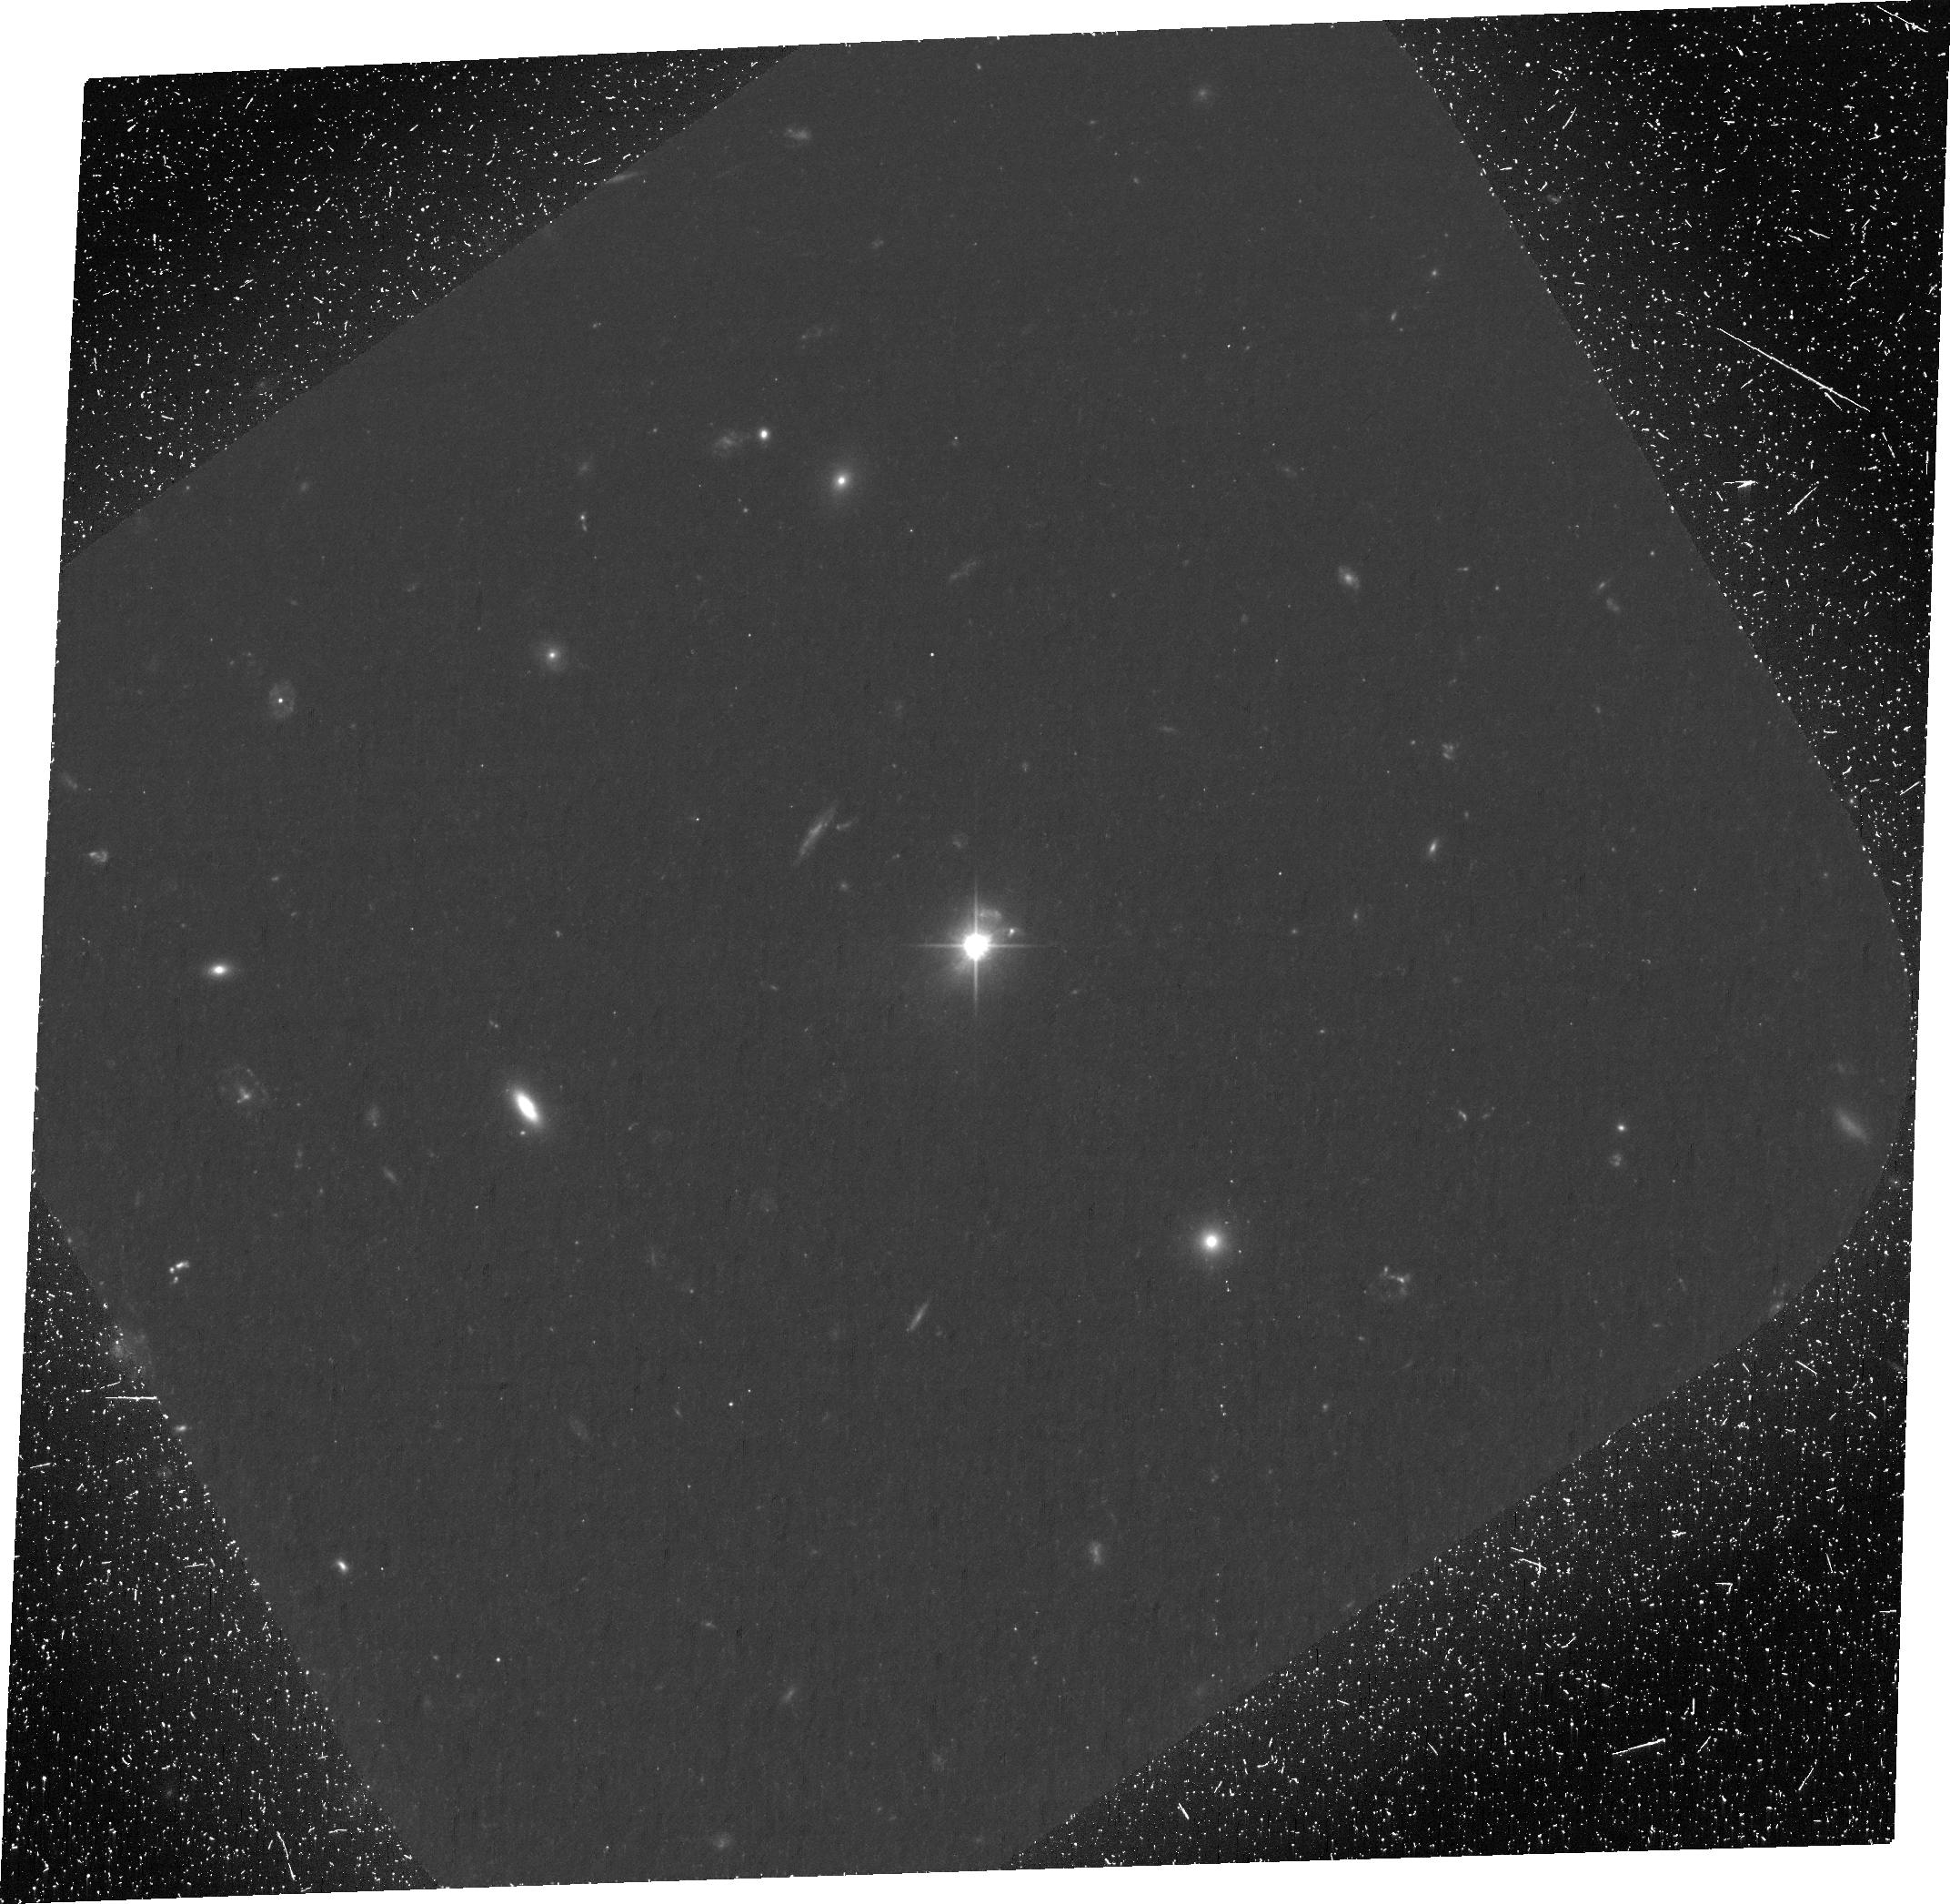
Target: 1150+497. Instrument: ACS/WFC. Filter: F606W. Exposure: 2.1 h. Observation ID: ja0x02010

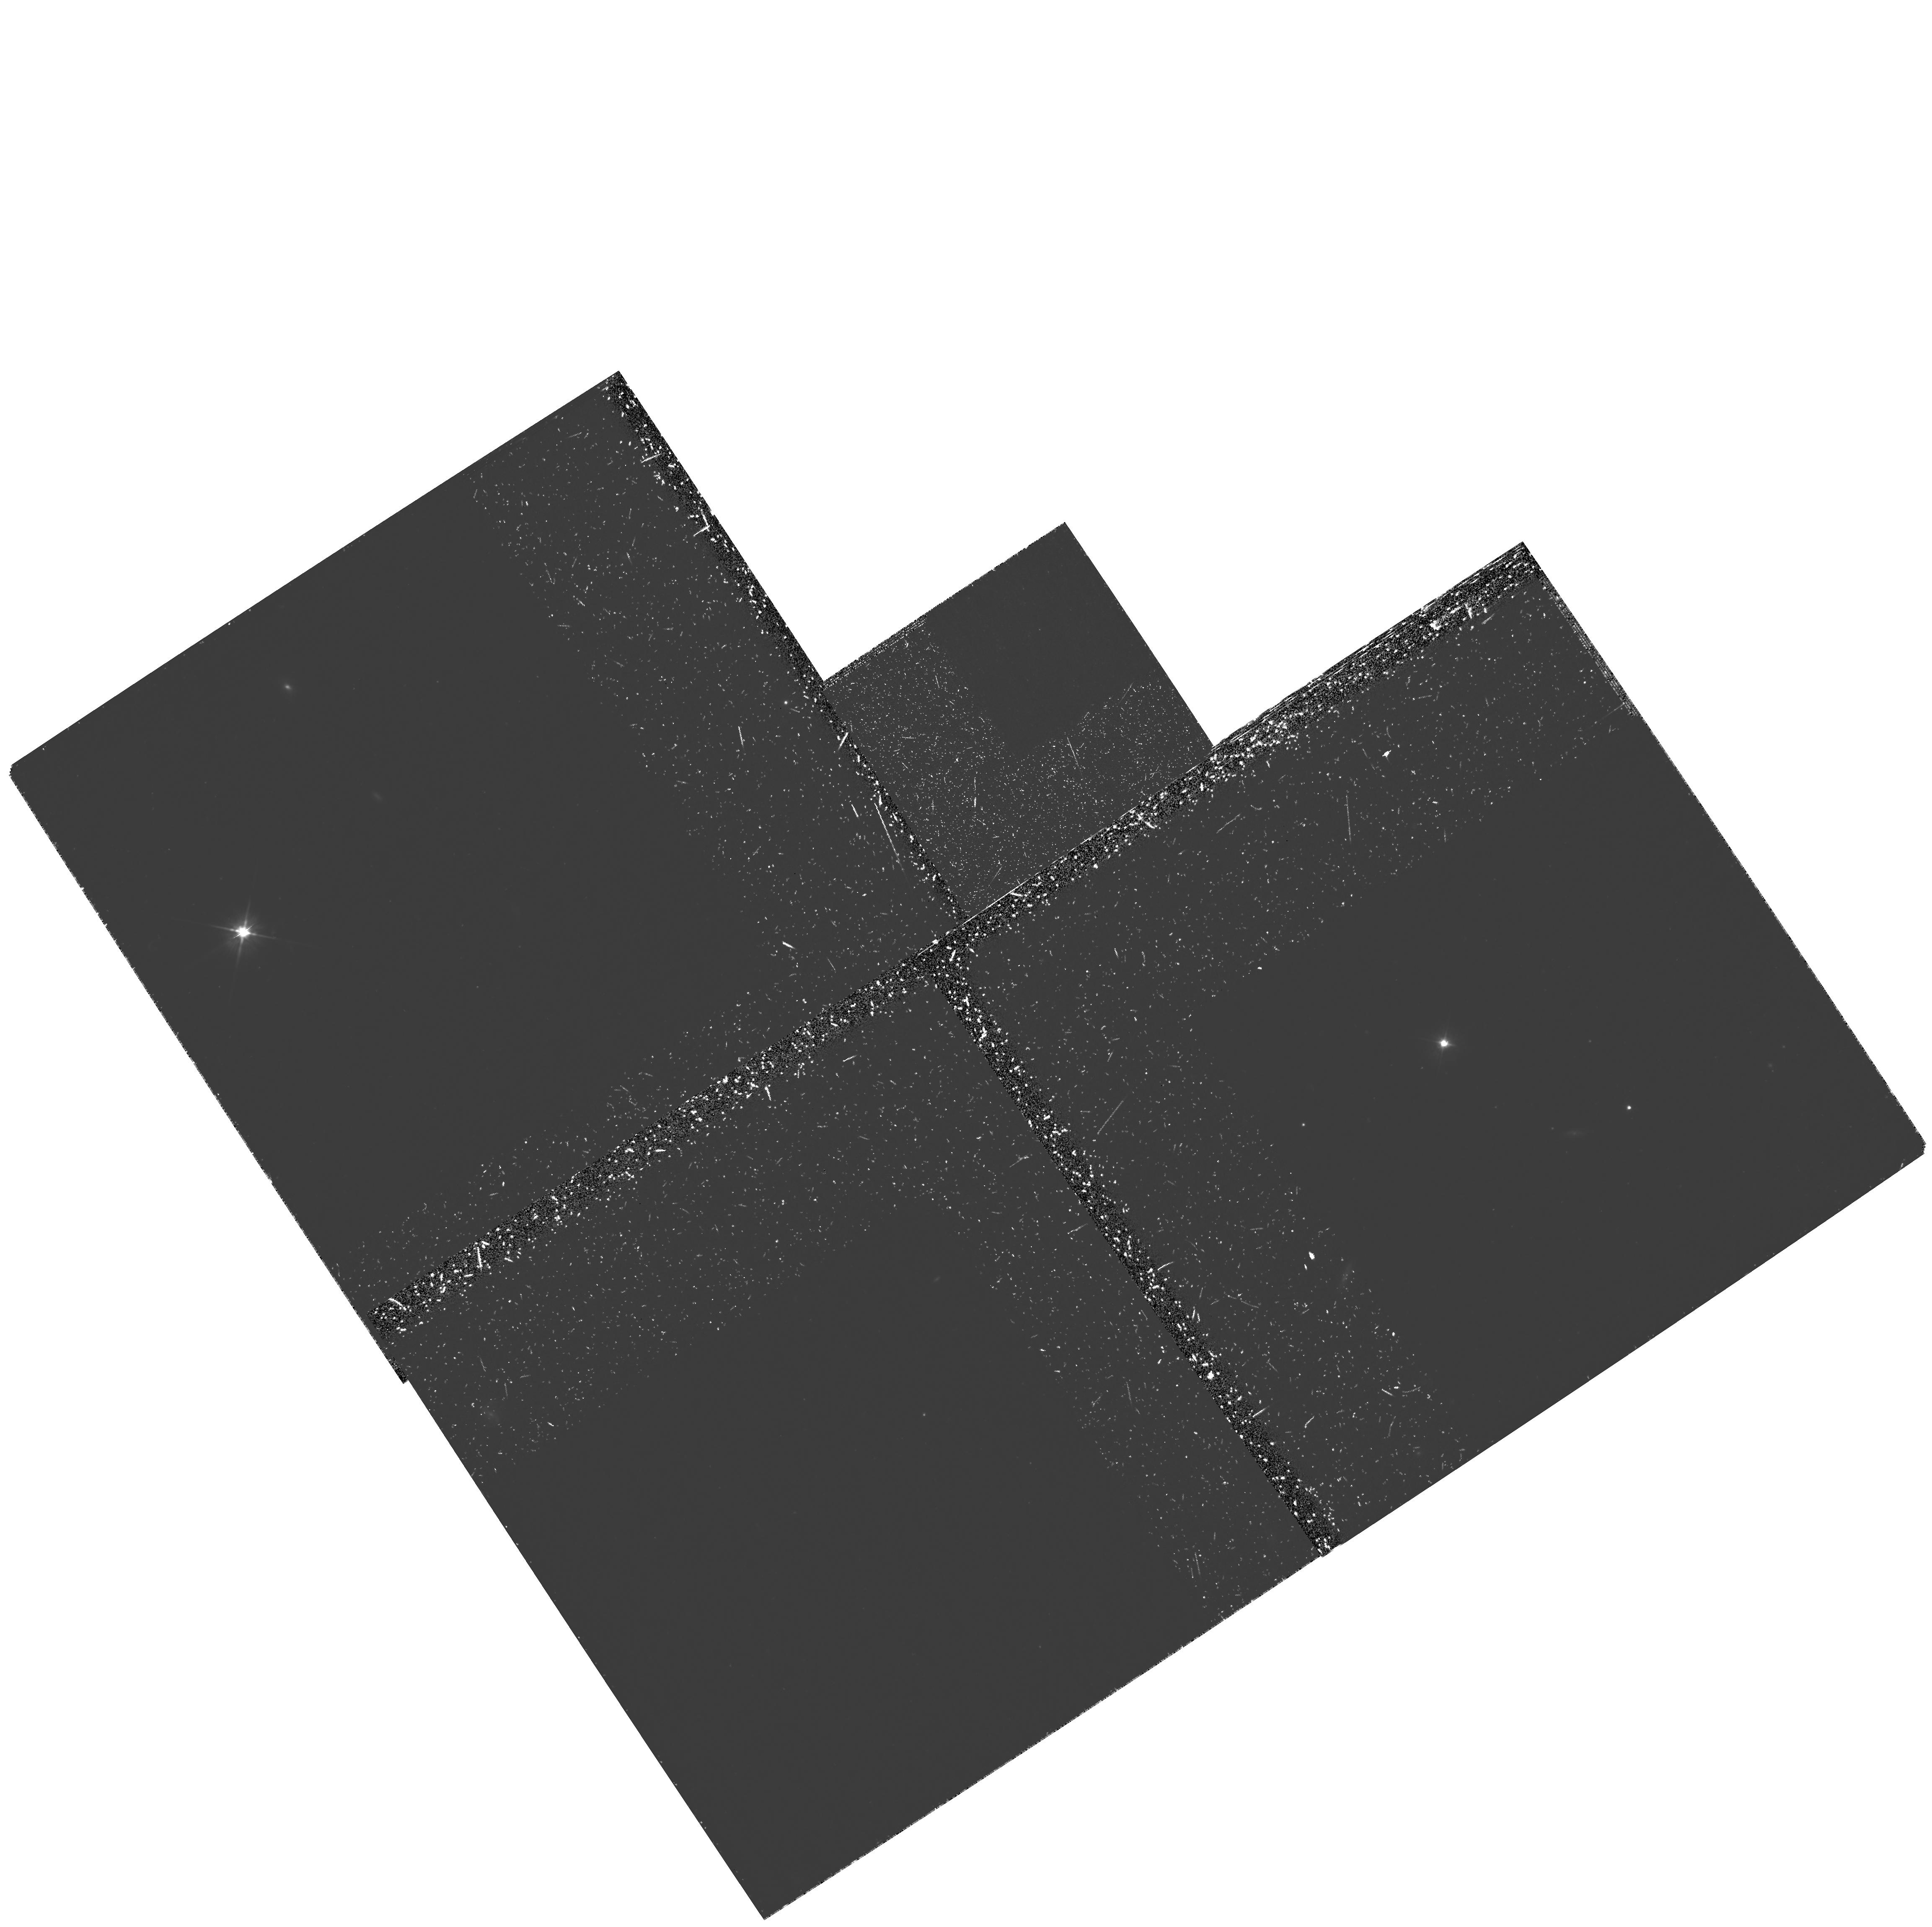
Target: PKS1136-135. Instrument: WFPC2/PC. Filter: F555W-POLQ. Exposure: 2.8 h. Observation ID: hst_11138_70_wfpc2_pc_f555w-polq_ua0x70

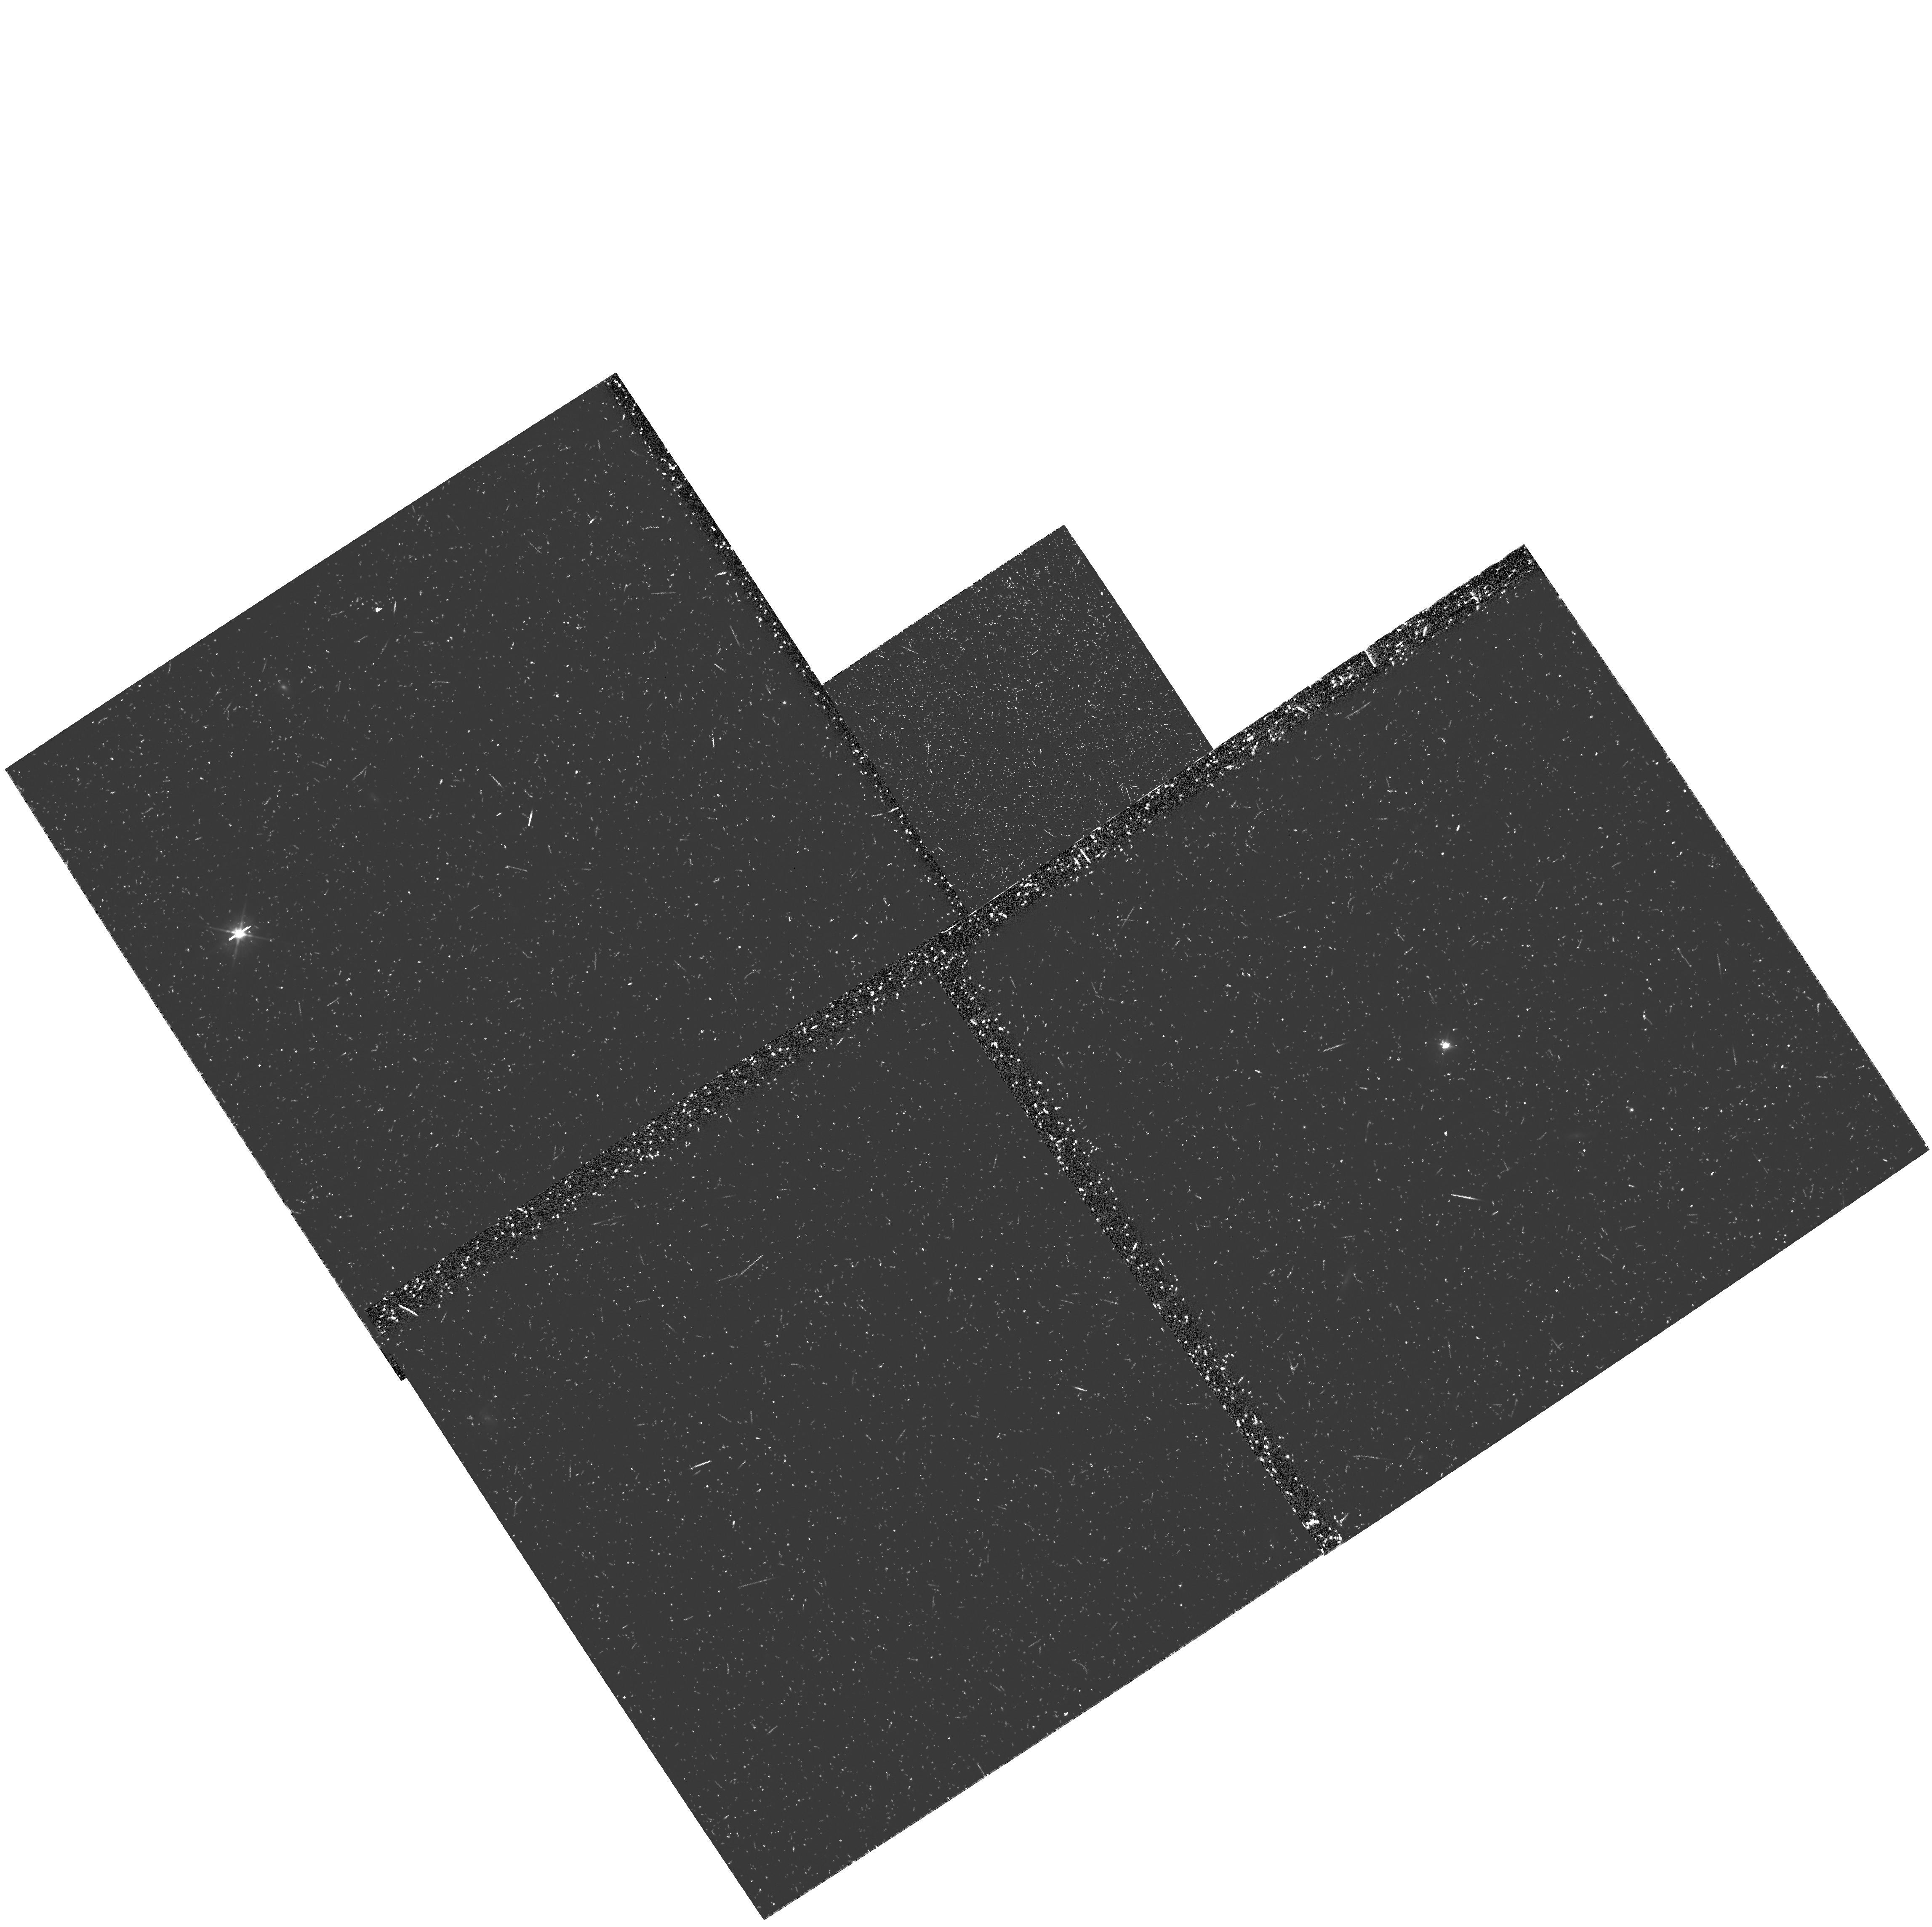
Target: PKS1136-135. Instrument: WFPC2/PC. Filter: F555W. Exposure: 42 min. Observation ID: ua0x7002m

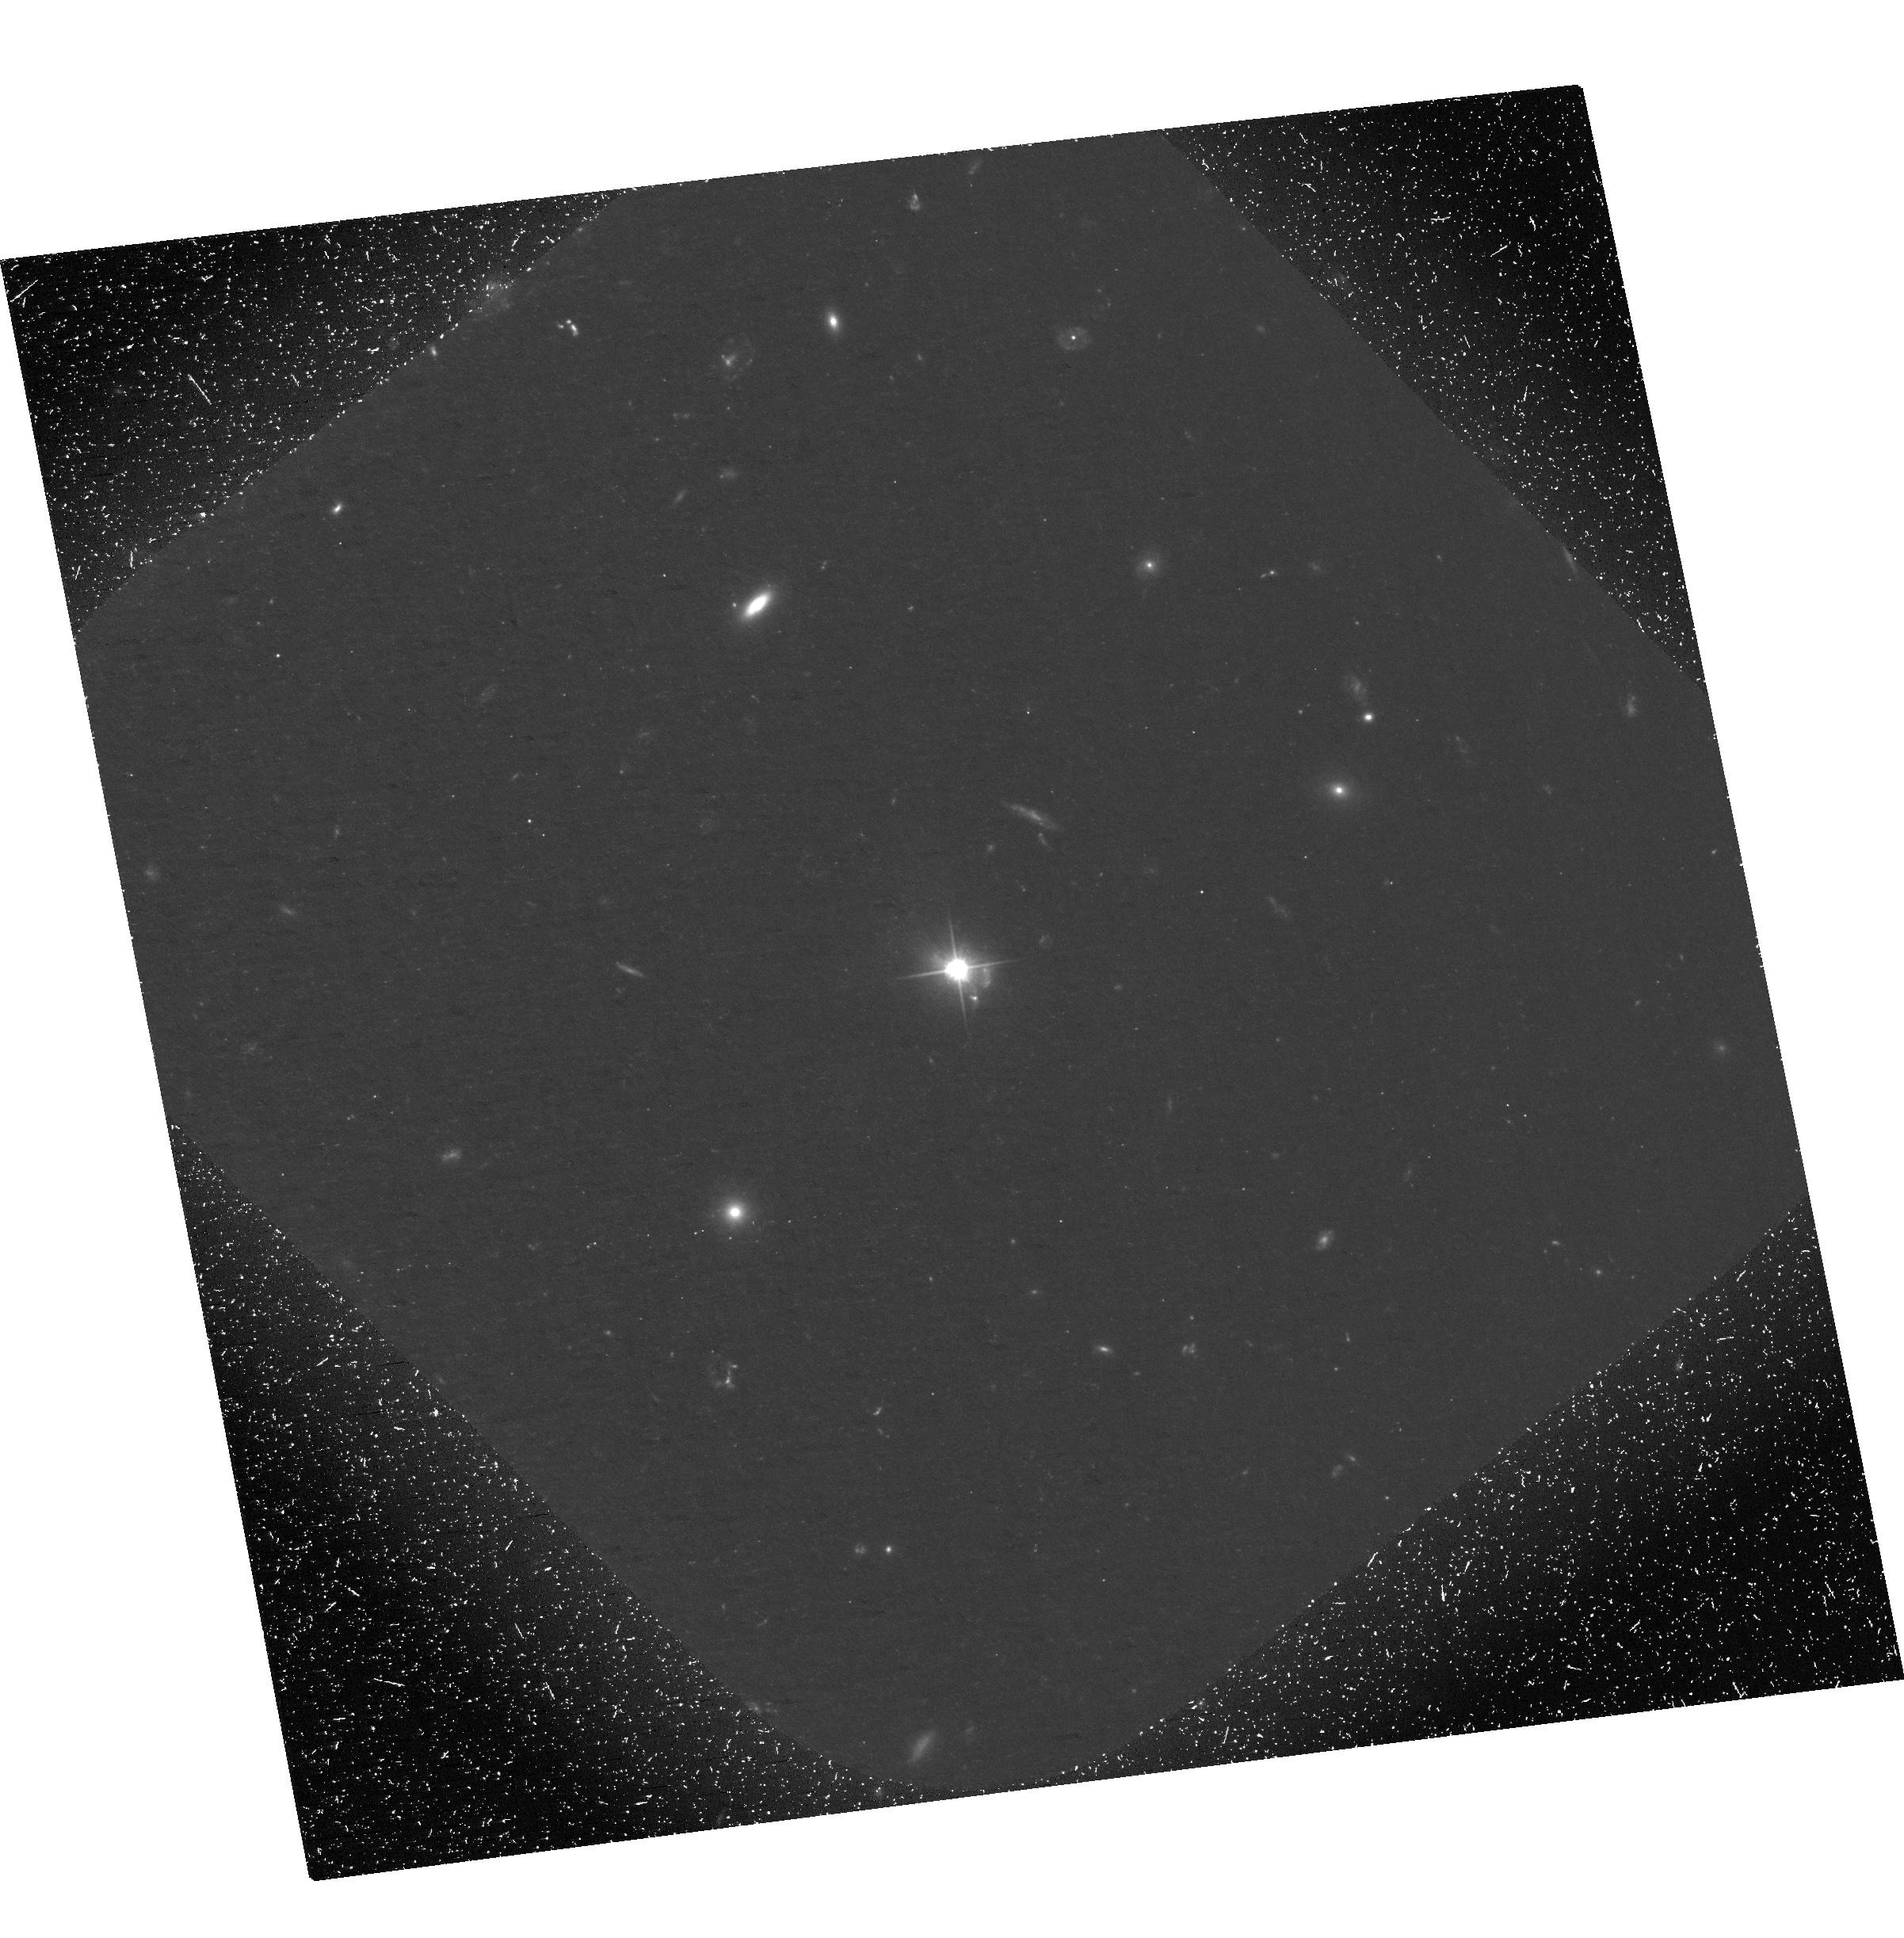
Target: 1150+497. Instrument: ACS/WFC. Filter: F606W-POL60V. Exposure: 2.1 h. Observation ID: hst_11138_02_acs_wfc_f606w-pol60v_ja0x02

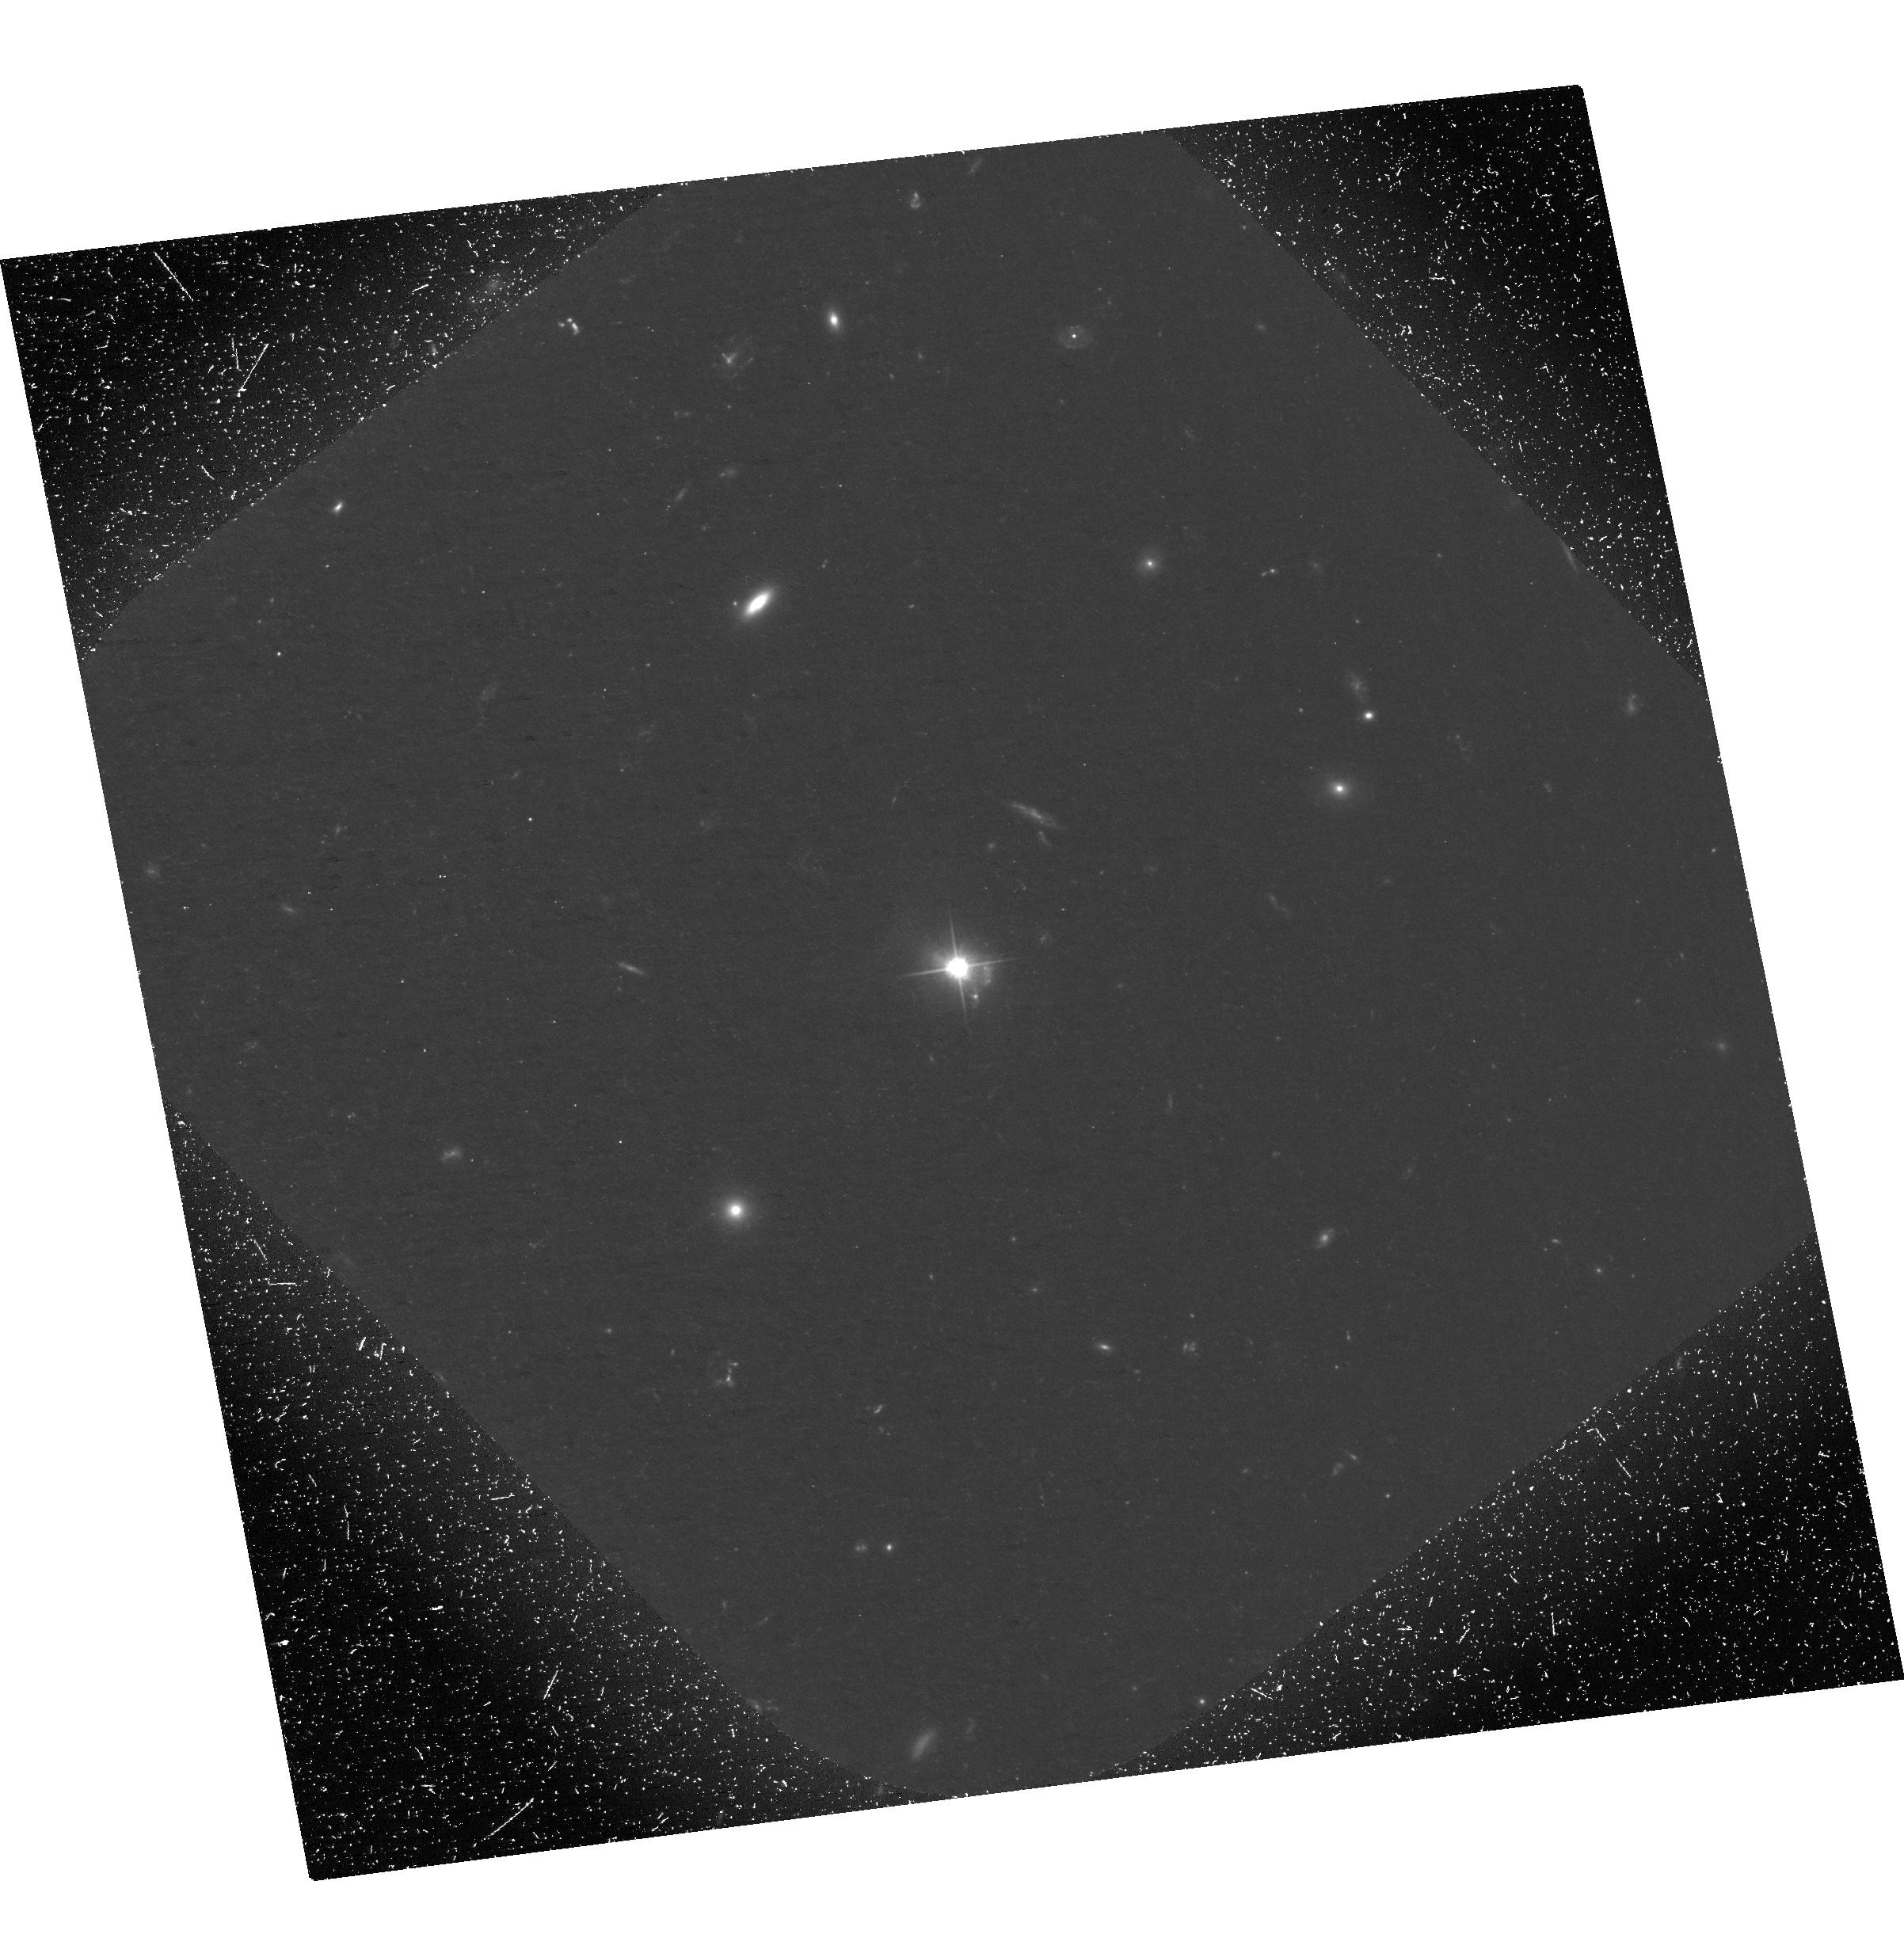
Target: 1150+497. Instrument: ACS/WFC. Filter: F606W. Exposure: 2.1 h. Observation ID: hst_11138_01_acs_wfc_f606w-pol0v_ja0x01

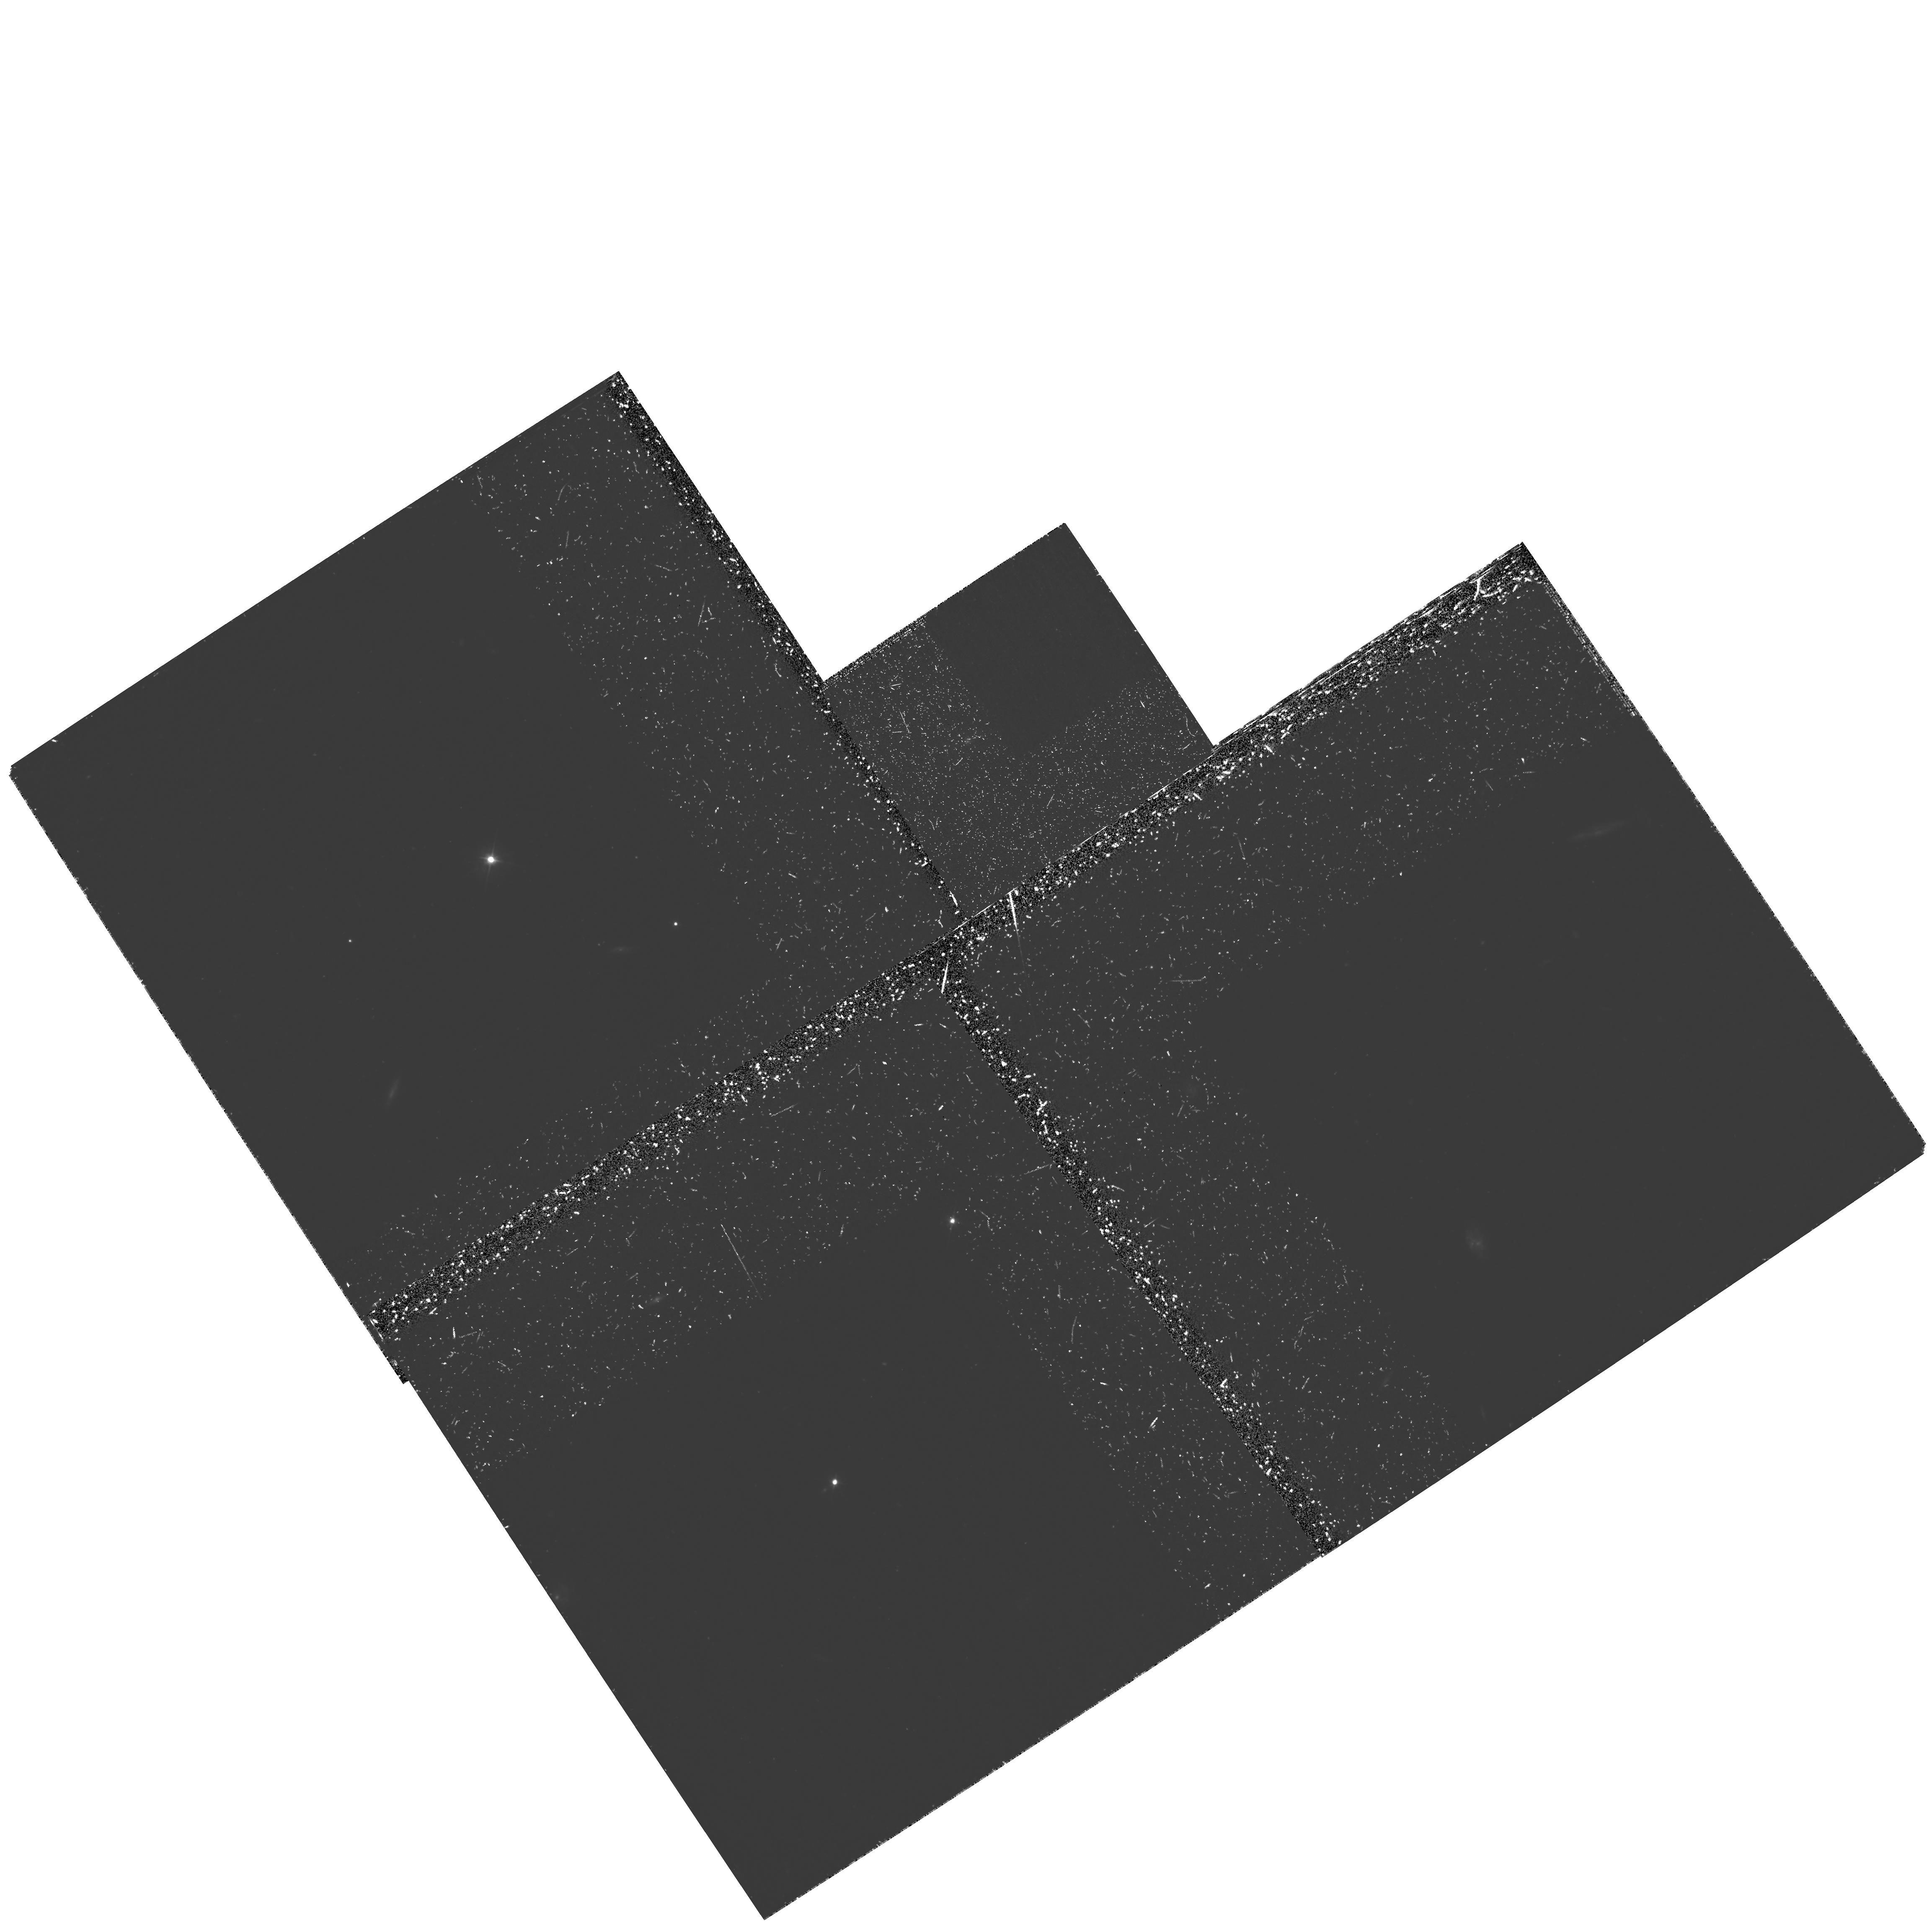
Target: PKS1136-135. Instrument: WFPC2/PC. Filter: F555W-POLQ. Exposure: 2.8 h. Observation ID: hst_11138_50_wfpc2_pc_f555w-polq_ua0x50

The Physics of the Jets of Powerful Radio Galaxies and Quasars (PI: Perlman, Eric S.)

We propose to obtain HST polarimetry of the jets of the quasars 1150+497 and PKS 1136-135. Our goal is to solve the riddle of their high-energy emission mechanism, and tackle issues such as particle acceleration and jet dynamics. Our targets are the optically brightest quasar jets, and they span the range of luminosities and beaming parameters seen in these objects. Recent observations with Spitzer, HST and Chandra have shed new light on the spectral morphology of quasar jets, throwing wide open the question of the nature of their optical and X-ray emission. Three mechanisms are possible, including synchrotron emission as well as two Comptonization processes. Polarimetry can uniquely determine which of these mechanisms operates in the optical. We will compare the optical polarimetry to in-hand radio polarimetry as well as in-hand and new Spitzer, HST and Chandra imaging to gain new insights on the structure of these jets, as well as particle acceleration mechanisms and jet dynamics.